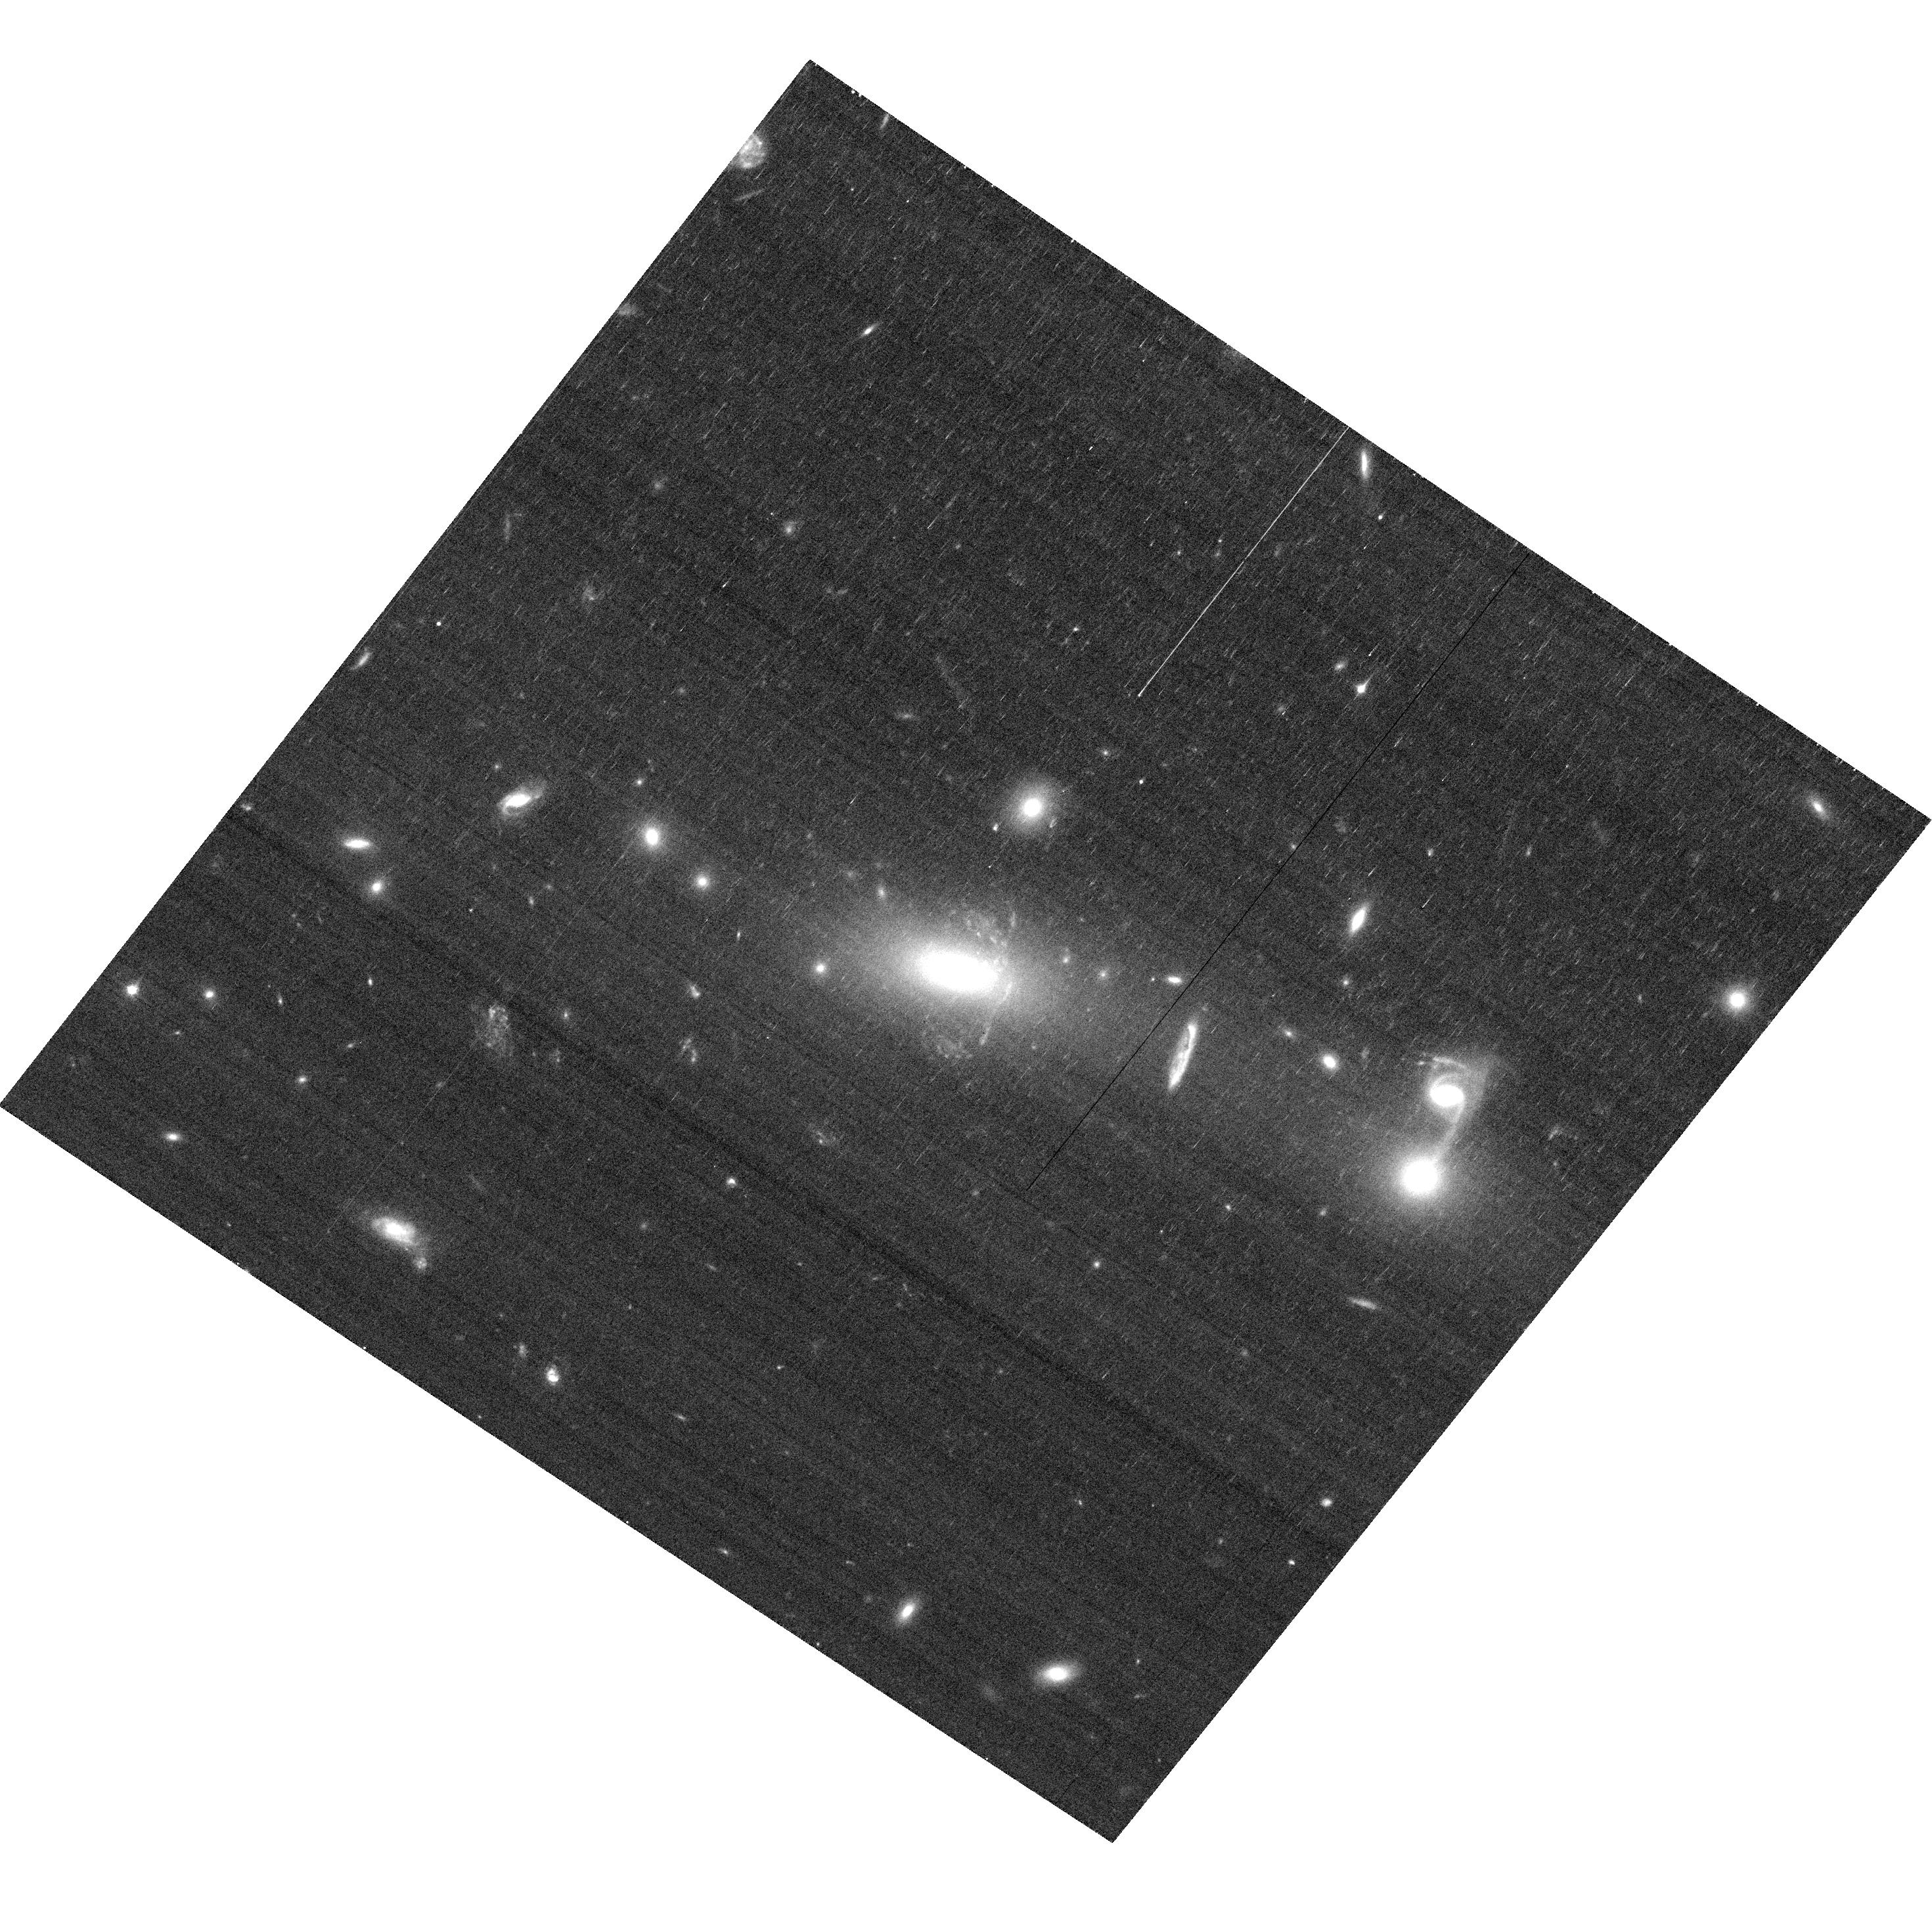
Target: SGAS143845.1+145407
Instrument: ACS/WFC
Filter: F606W
Exposure: 13 min
Observation ID: hst_13437_01_acs_wfc_f606w_jc9q01

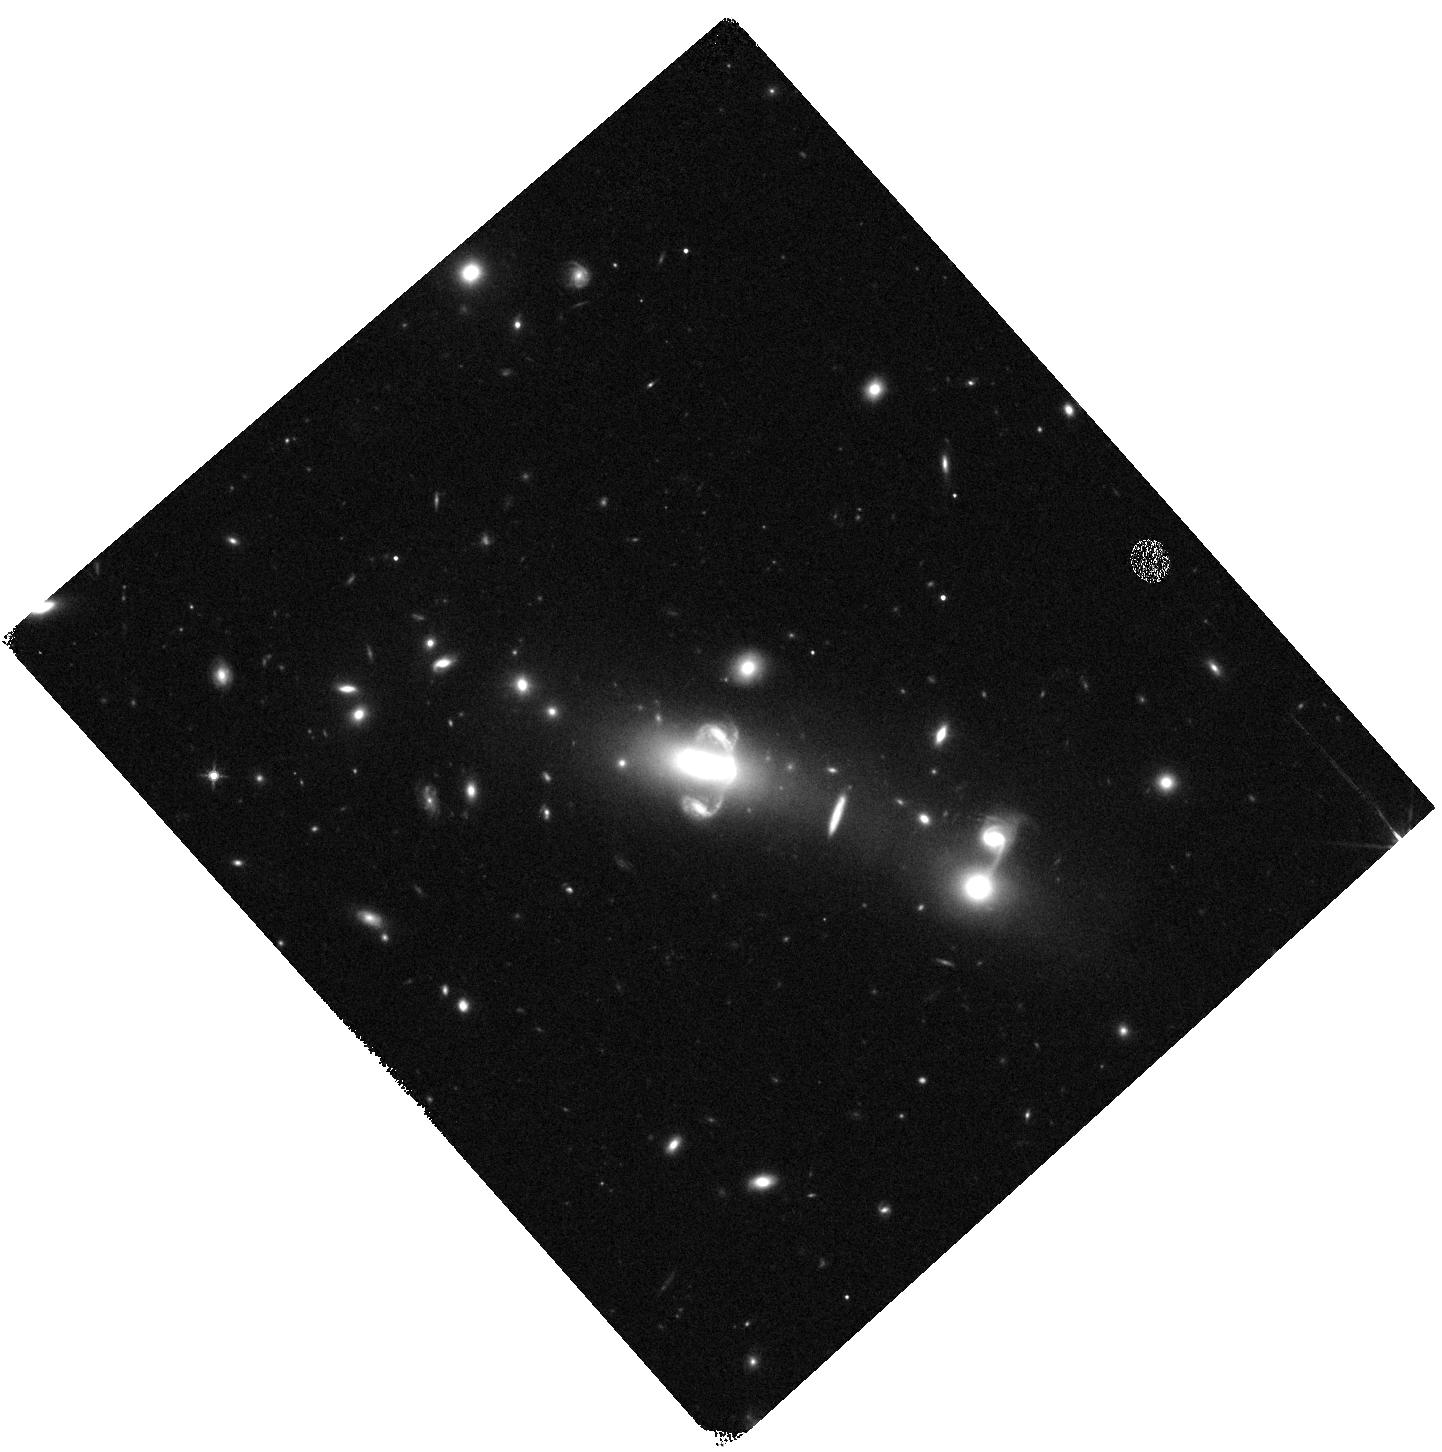
Target: SGAS143845.1+145407
Instrument: WFC3/IR
Filter: F140W
Exposure: 5 min
Observation ID: hst_13437_02_wfc3_ir_f140w_ic9q02

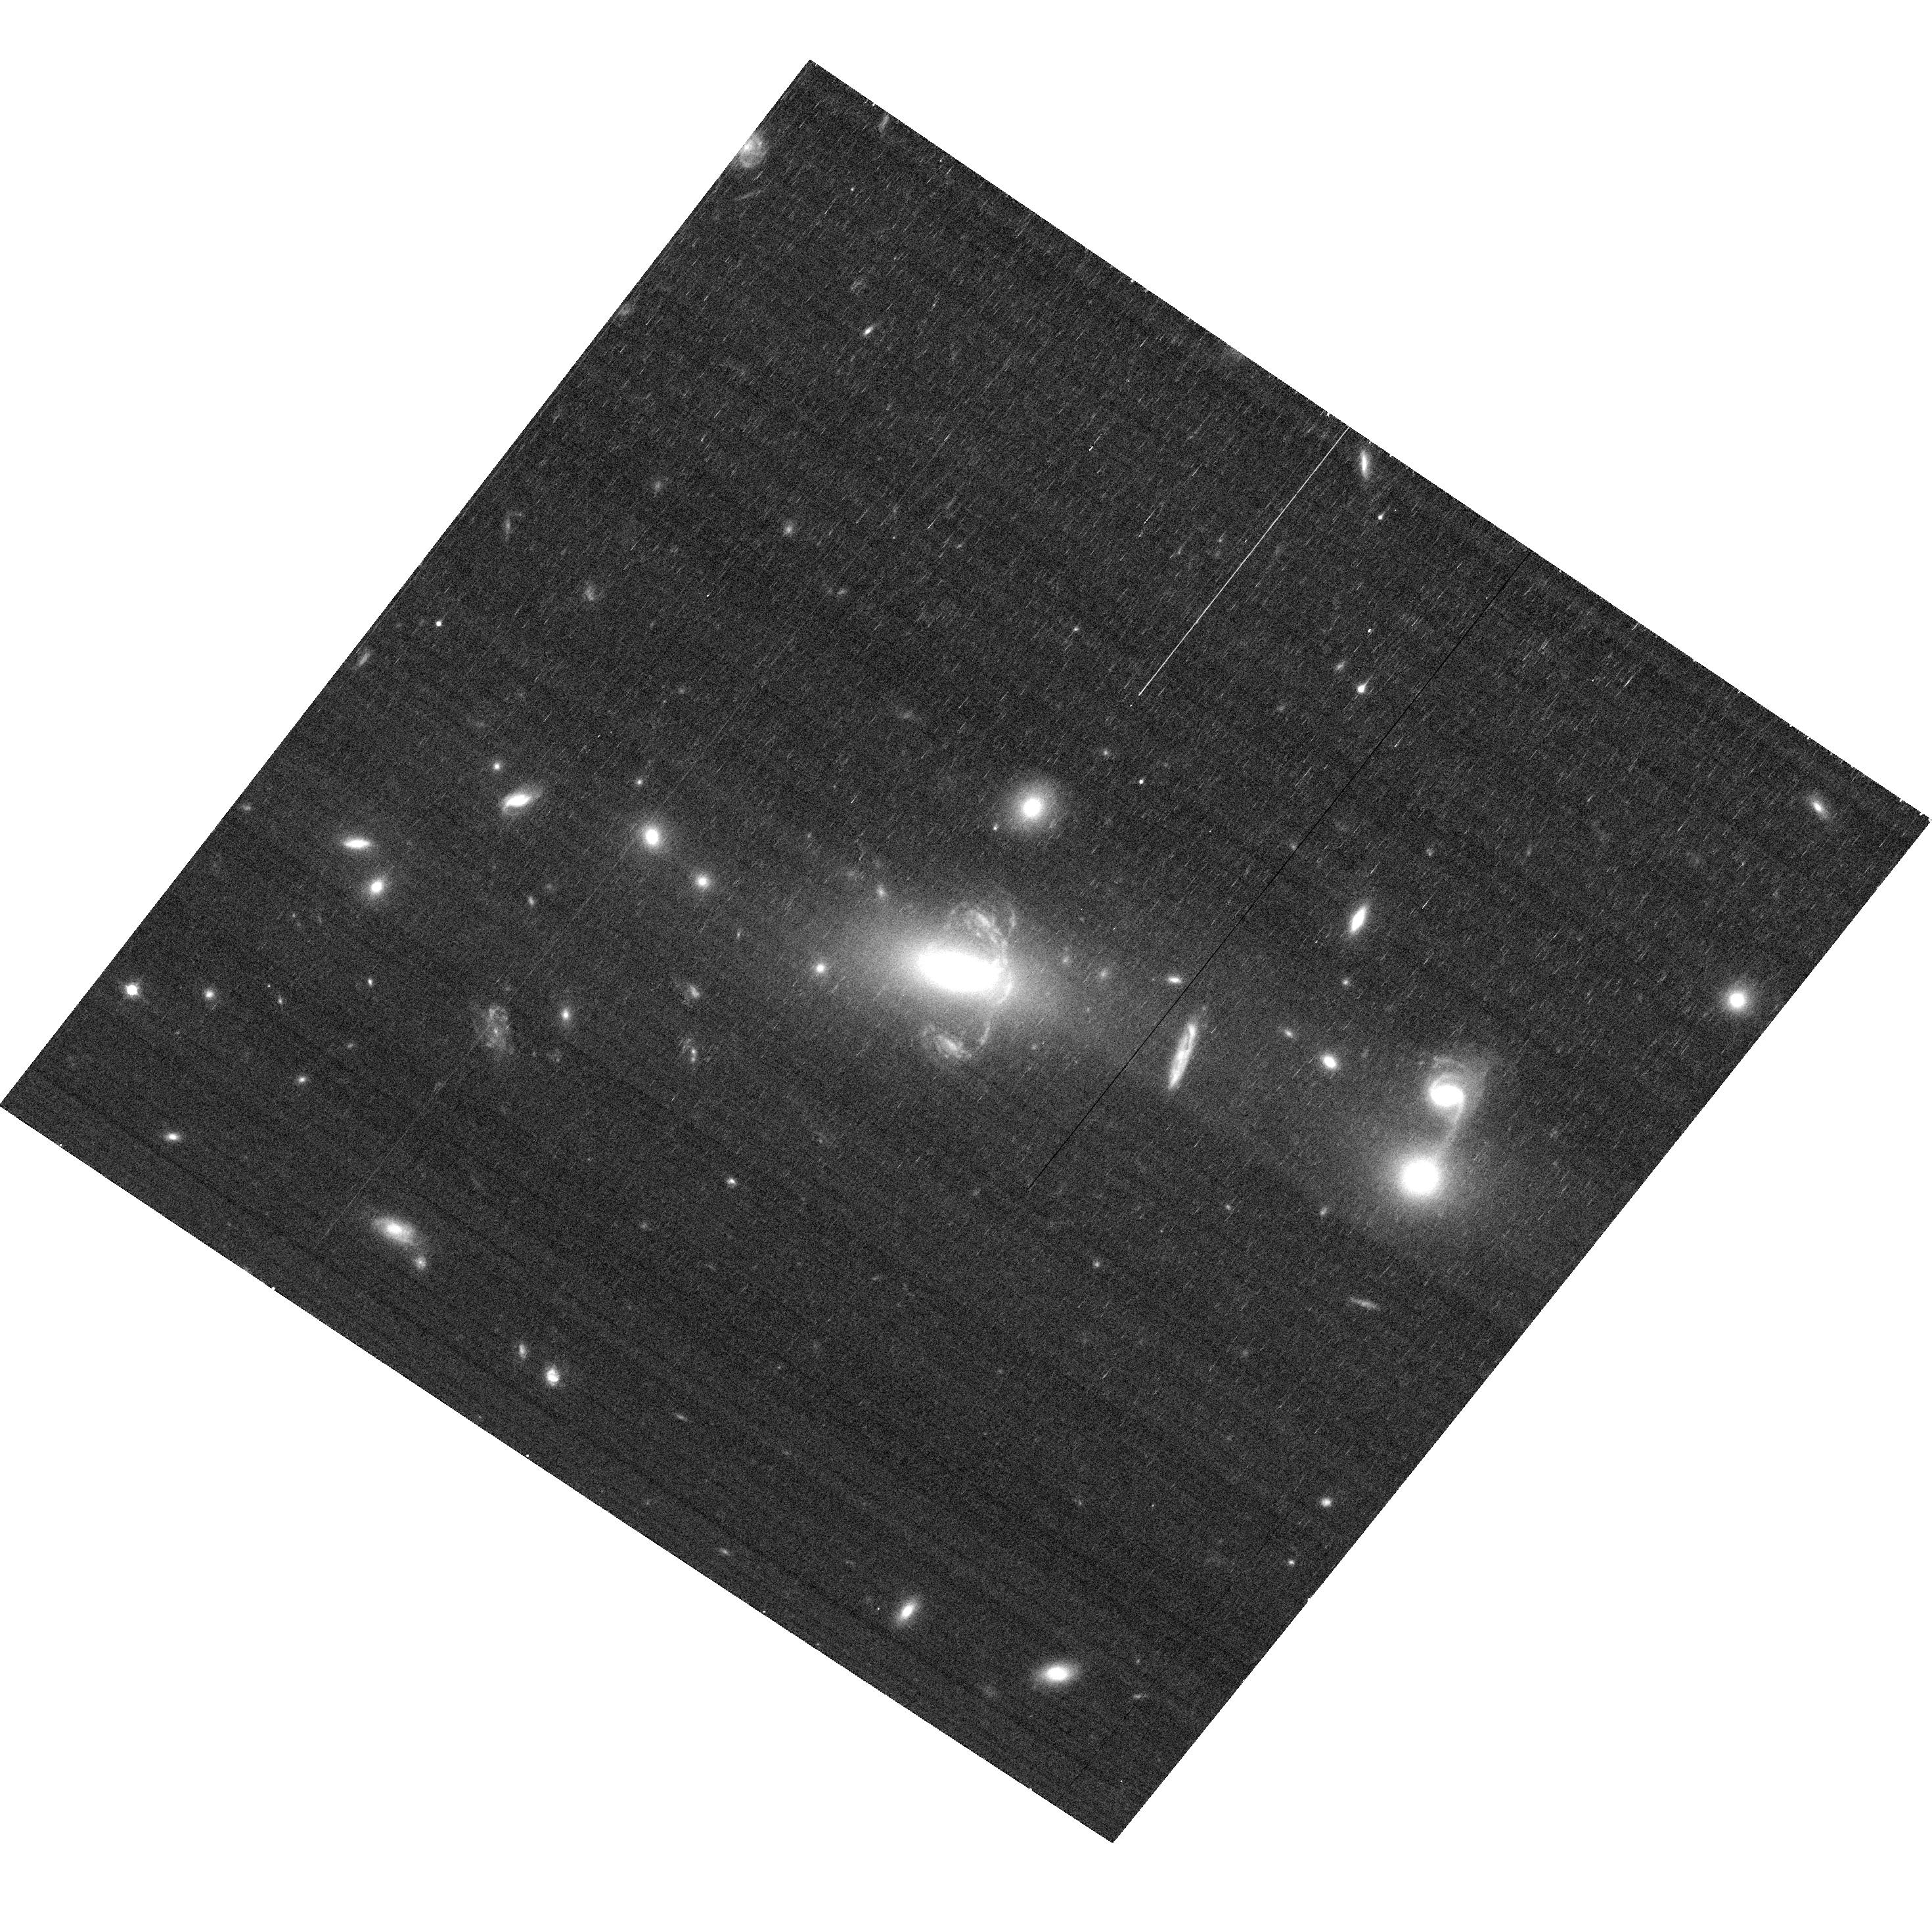
Target: SGAS143845.1+145407
Instrument: ACS/WFC
Filter: F814W
Exposure: 10 min
Observation ID: hst_13437_01_acs_wfc_f814w_jc9q01

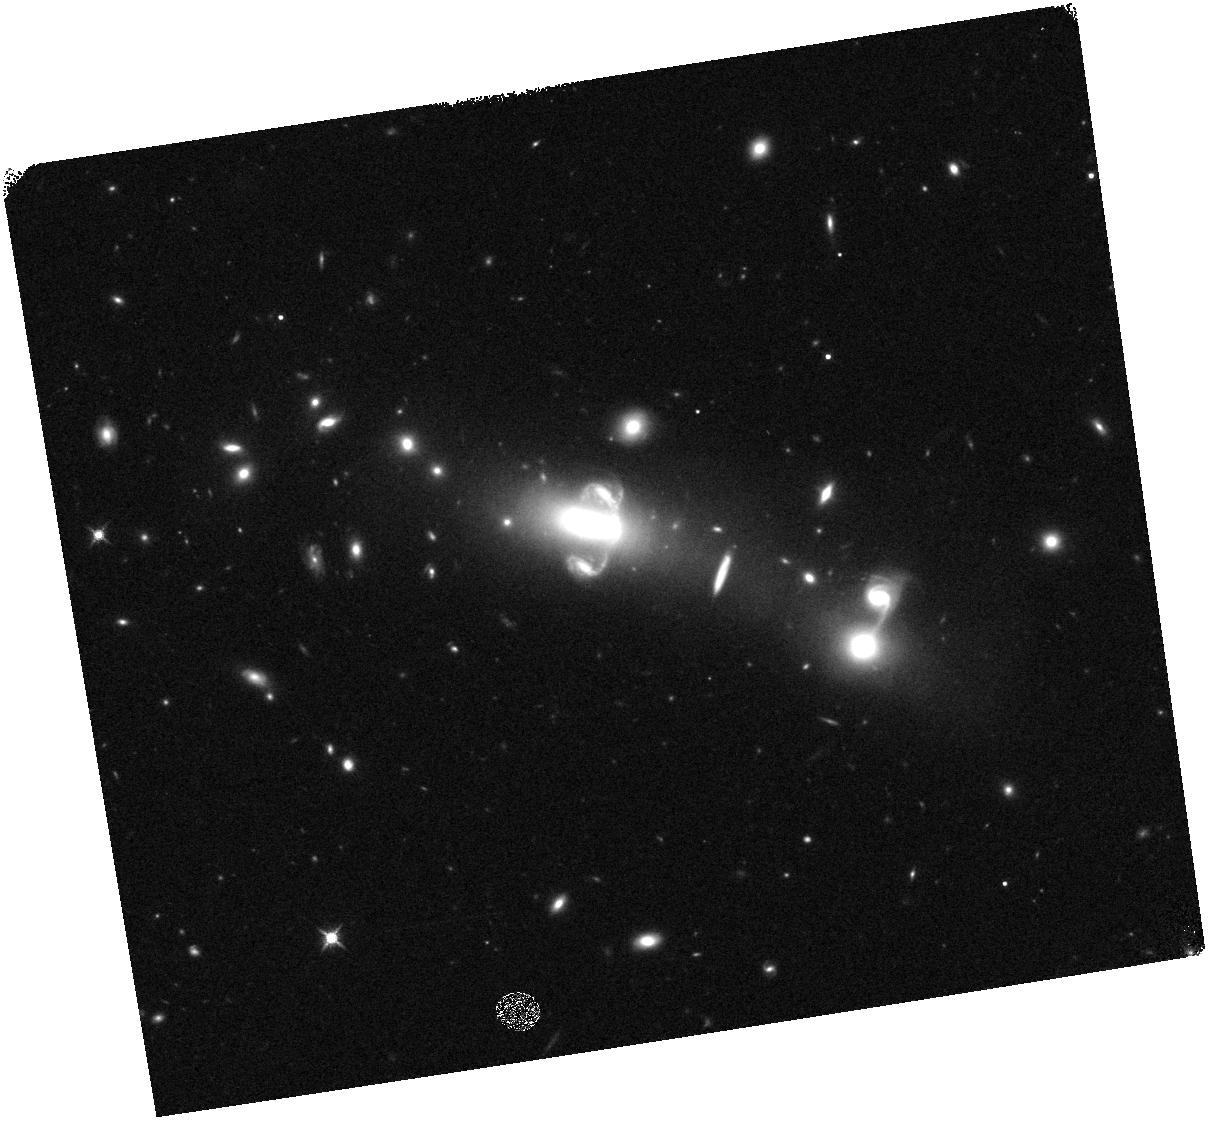
Target: SGAS143845.1+145407
Instrument: WFC3/IR
Filter: F140W
Exposure: 5 min
Observation ID: hst_13437_a1_wfc3_ir_f140w_ic9qa1

The Morphology and Star Formation Distribution in a Big Cool Spiral LIRG (PI: Rigby, Jane R.)

Evidence from both the SEDs and morphologies of vigorous starbursts at z~1 compared to local templates shows that the mode of star formation in these galaxies is distinctly different in the past compared to the present day. Locally these objects (luminous infrared galaxies - LIRGs) show compact nuclear star forming regions with hot dusty SEDs; distant objects of similar luminosity appear much cooler and show signs of star formation over much larger regions. At z~1 these galaxies dominate the star formation rate density; they are where most stars are being formed, and so studying these sources is critical to understanding the overall picture of galaxy evolution. In a recent paper we detail the discovery of SGAS1438+1454, a lensed LIRG at z=0.816 that allows us to confirm this evolution of the mode of star formation in distant LIRGS in unprecedented detail. The lensed galaxy is a typical z~1 LIRG. With imaging data from g-band to 500 microns, and both optical and near-IR spectra in hand, we now seek to cap these extensive observations with a modest 3 orbit observation with HST. From the proposed data we will confirm the morphology and exent of the source with multi-band imaging, and directly measure the detailed distribution of star formation with an H-alpha grism observation. Extensive work shows that z~1 LIRGS are very different than today; with this lensed (but otherwise typical) LIRG and HST we will begin to illuminate how and why this difference exists.